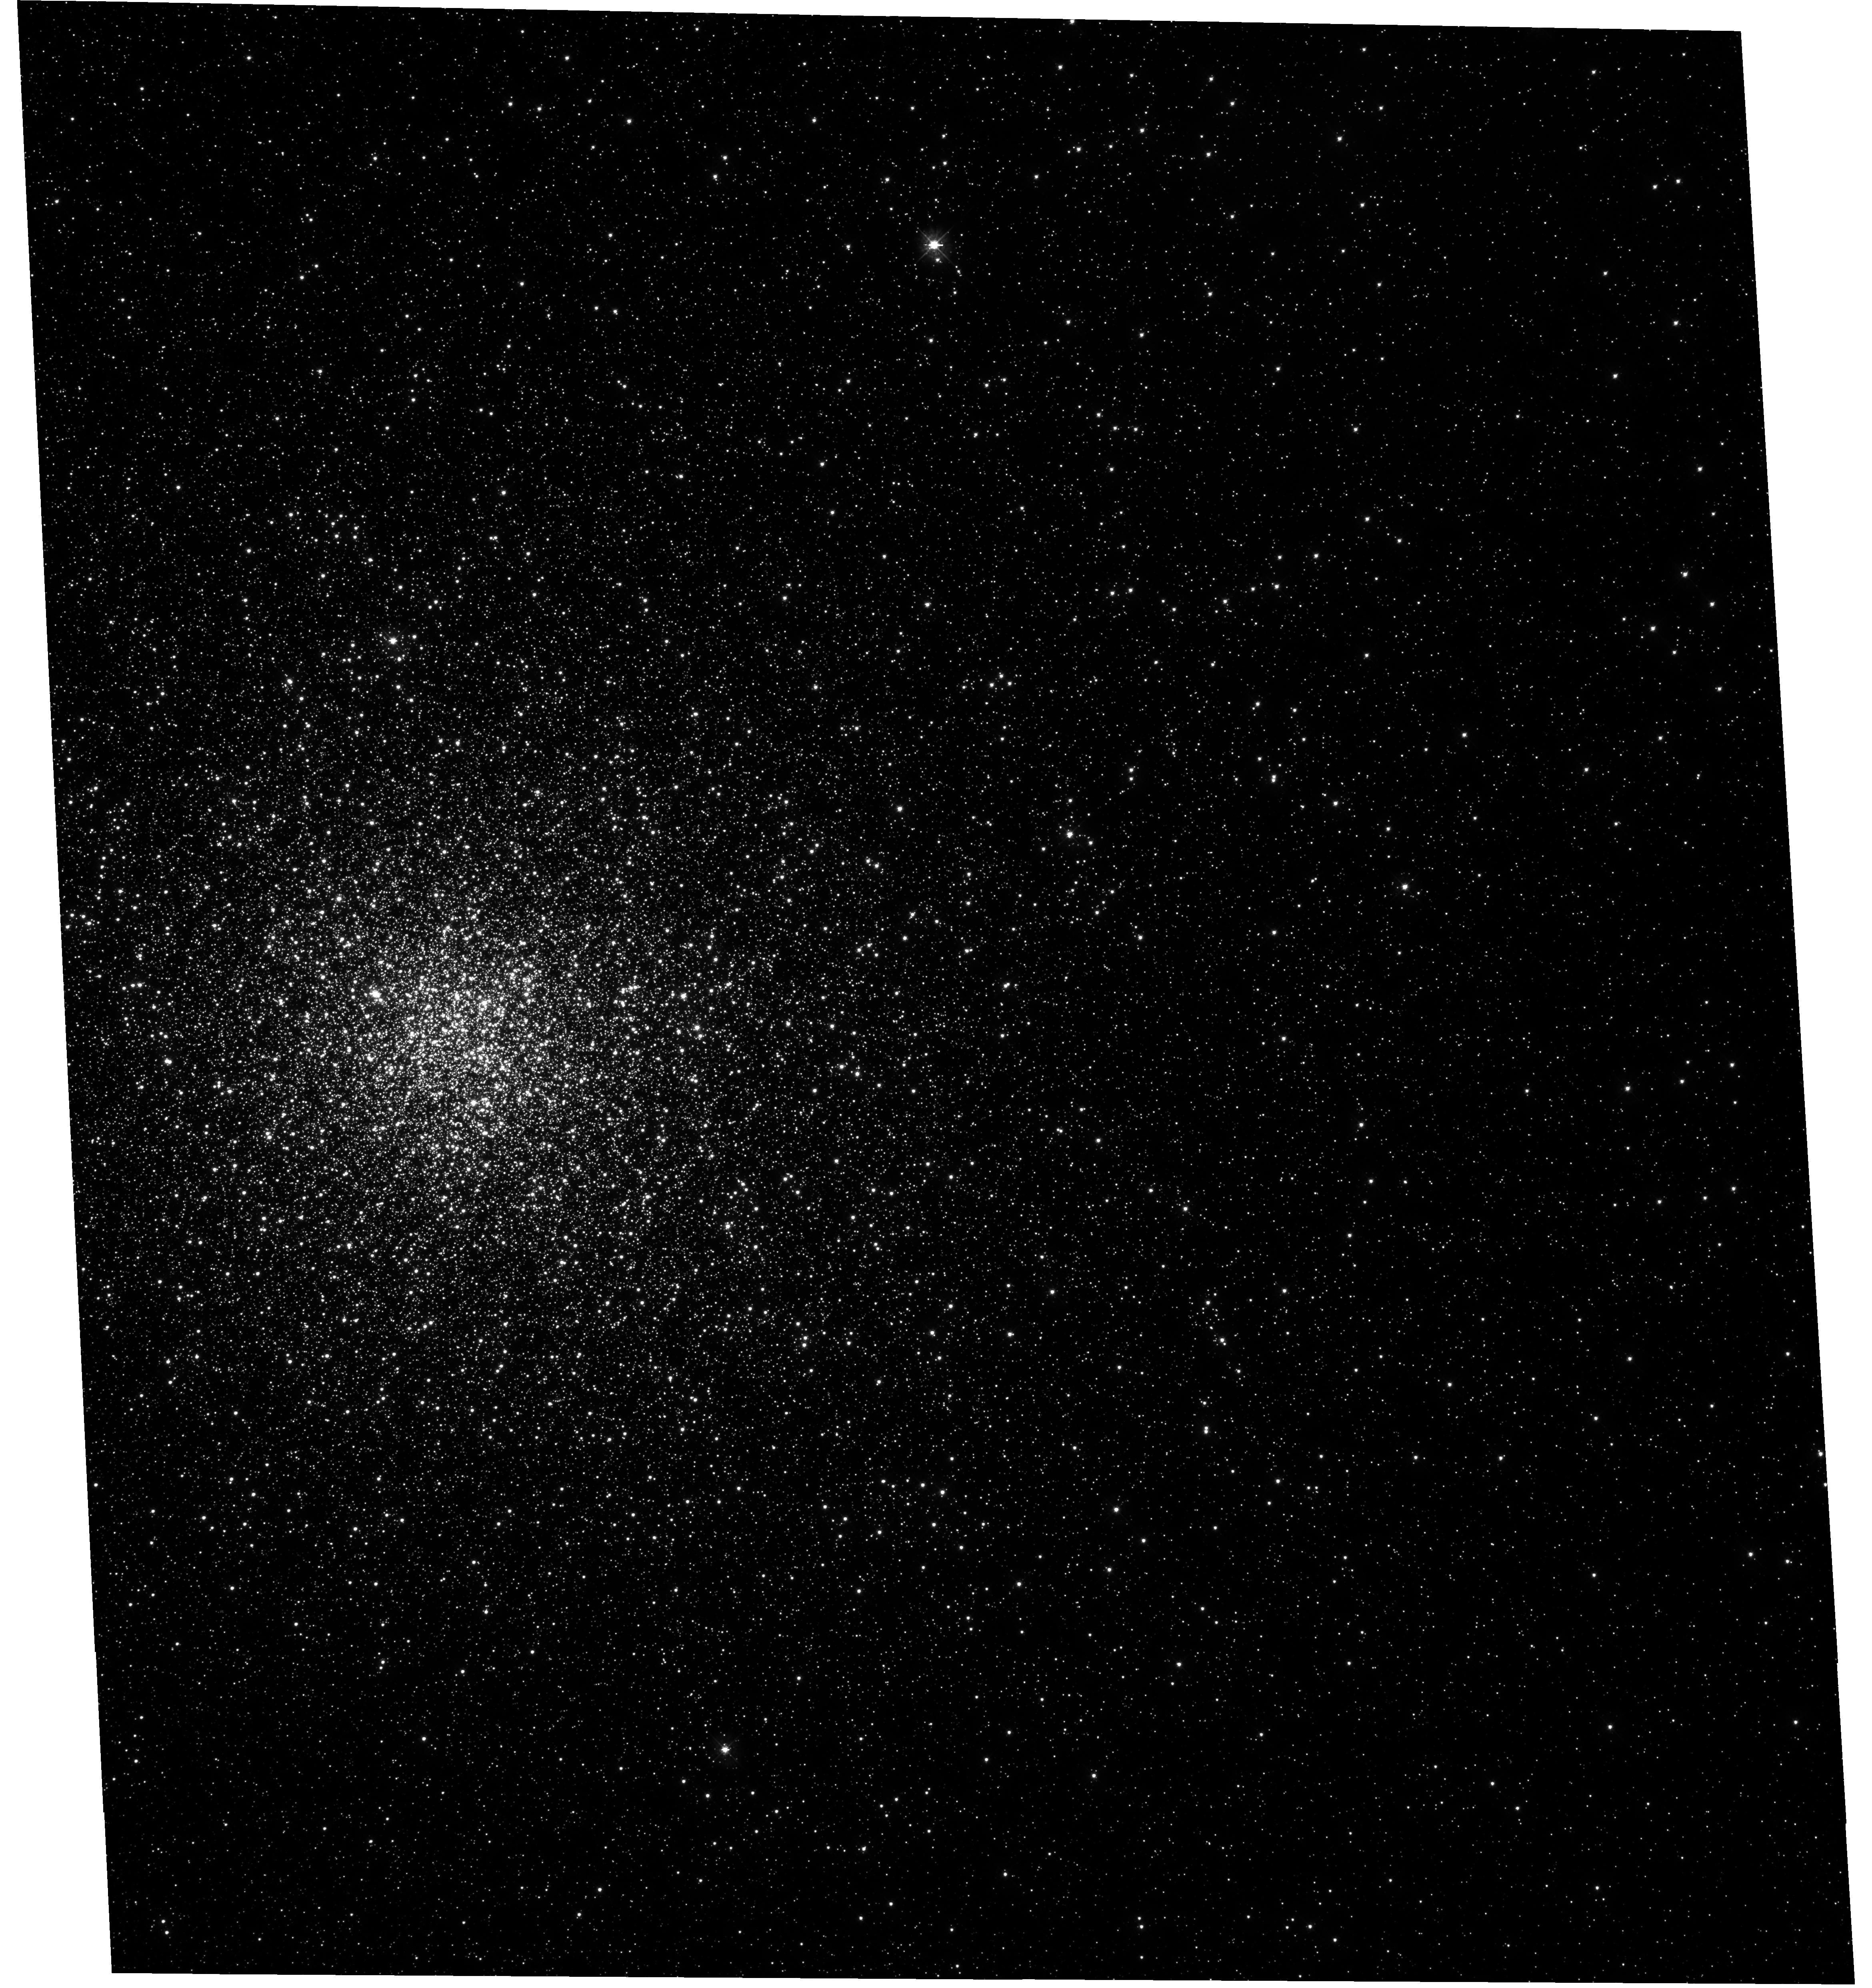
Target: NGC-6266. Instrument: WFC3/UVIS. Filter: F390W. Exposure: 1.2 h. Observation ID: hst_11609_01_wfc3_uvis_f390w_ib4j01

NGC 6266: The Smoking Gun of Intermediate-Mass Black Holes in Galactic Globular Clusters? (PI: Chaname, Julio)

The existence of intermediate-mass black holes (IMBHs) in star clusters has been predicted by a variety of theoretical arguments and, more recently, by several large, realistic sets of collisional N-body simulations. Establishing their presence or absence at the centers of globular clusters would profoundly impact our understanding of problems ranging from the formation and long-term dynamical evolution of stellar systems, to the nature of the seeds and the growth mechanisms of the supermassive black holes (BHs) that inhabit the centers of most large, luminous galaxies. Observationally, the unambiguous signature of a massive central BH would be the discovery of central, unresolved X-ray or radio emission that is not consistent with more common stellar-mass accreting objects or pulsars. Yet, due to the largely uncertain details of accretion modeling, a precise mass determination of a central BH must necessarily come from stellar dynamics. This goal has not been achieved to date at the centers of Galactic globular clusters because of lack of adequate data as well as the use of too simplified methods of analysis. This situation can be overcome today through the combination of HST proper-motion measurements and state-of-the-art dynamical models specifically designed to take full advantage of this type of dataset. In this project, we will use two HST orbits to obtain another epoch of observations of NGC 6266. This cluster has photometric and structural properties that are consistent with current theoretical expectations for a cluster harboring an IMBH. Even more importantly, it is the only Galactic globular cluster for which there exists a detection of radio emission coincident with the cluster's core, and with a flux density that appears to rule out a stellar or binary origin. The goal of our project is to obtain proper motion measurements to either confirm an IMBH in this cluster and measure its mass, or to set limits to its mass and existence.